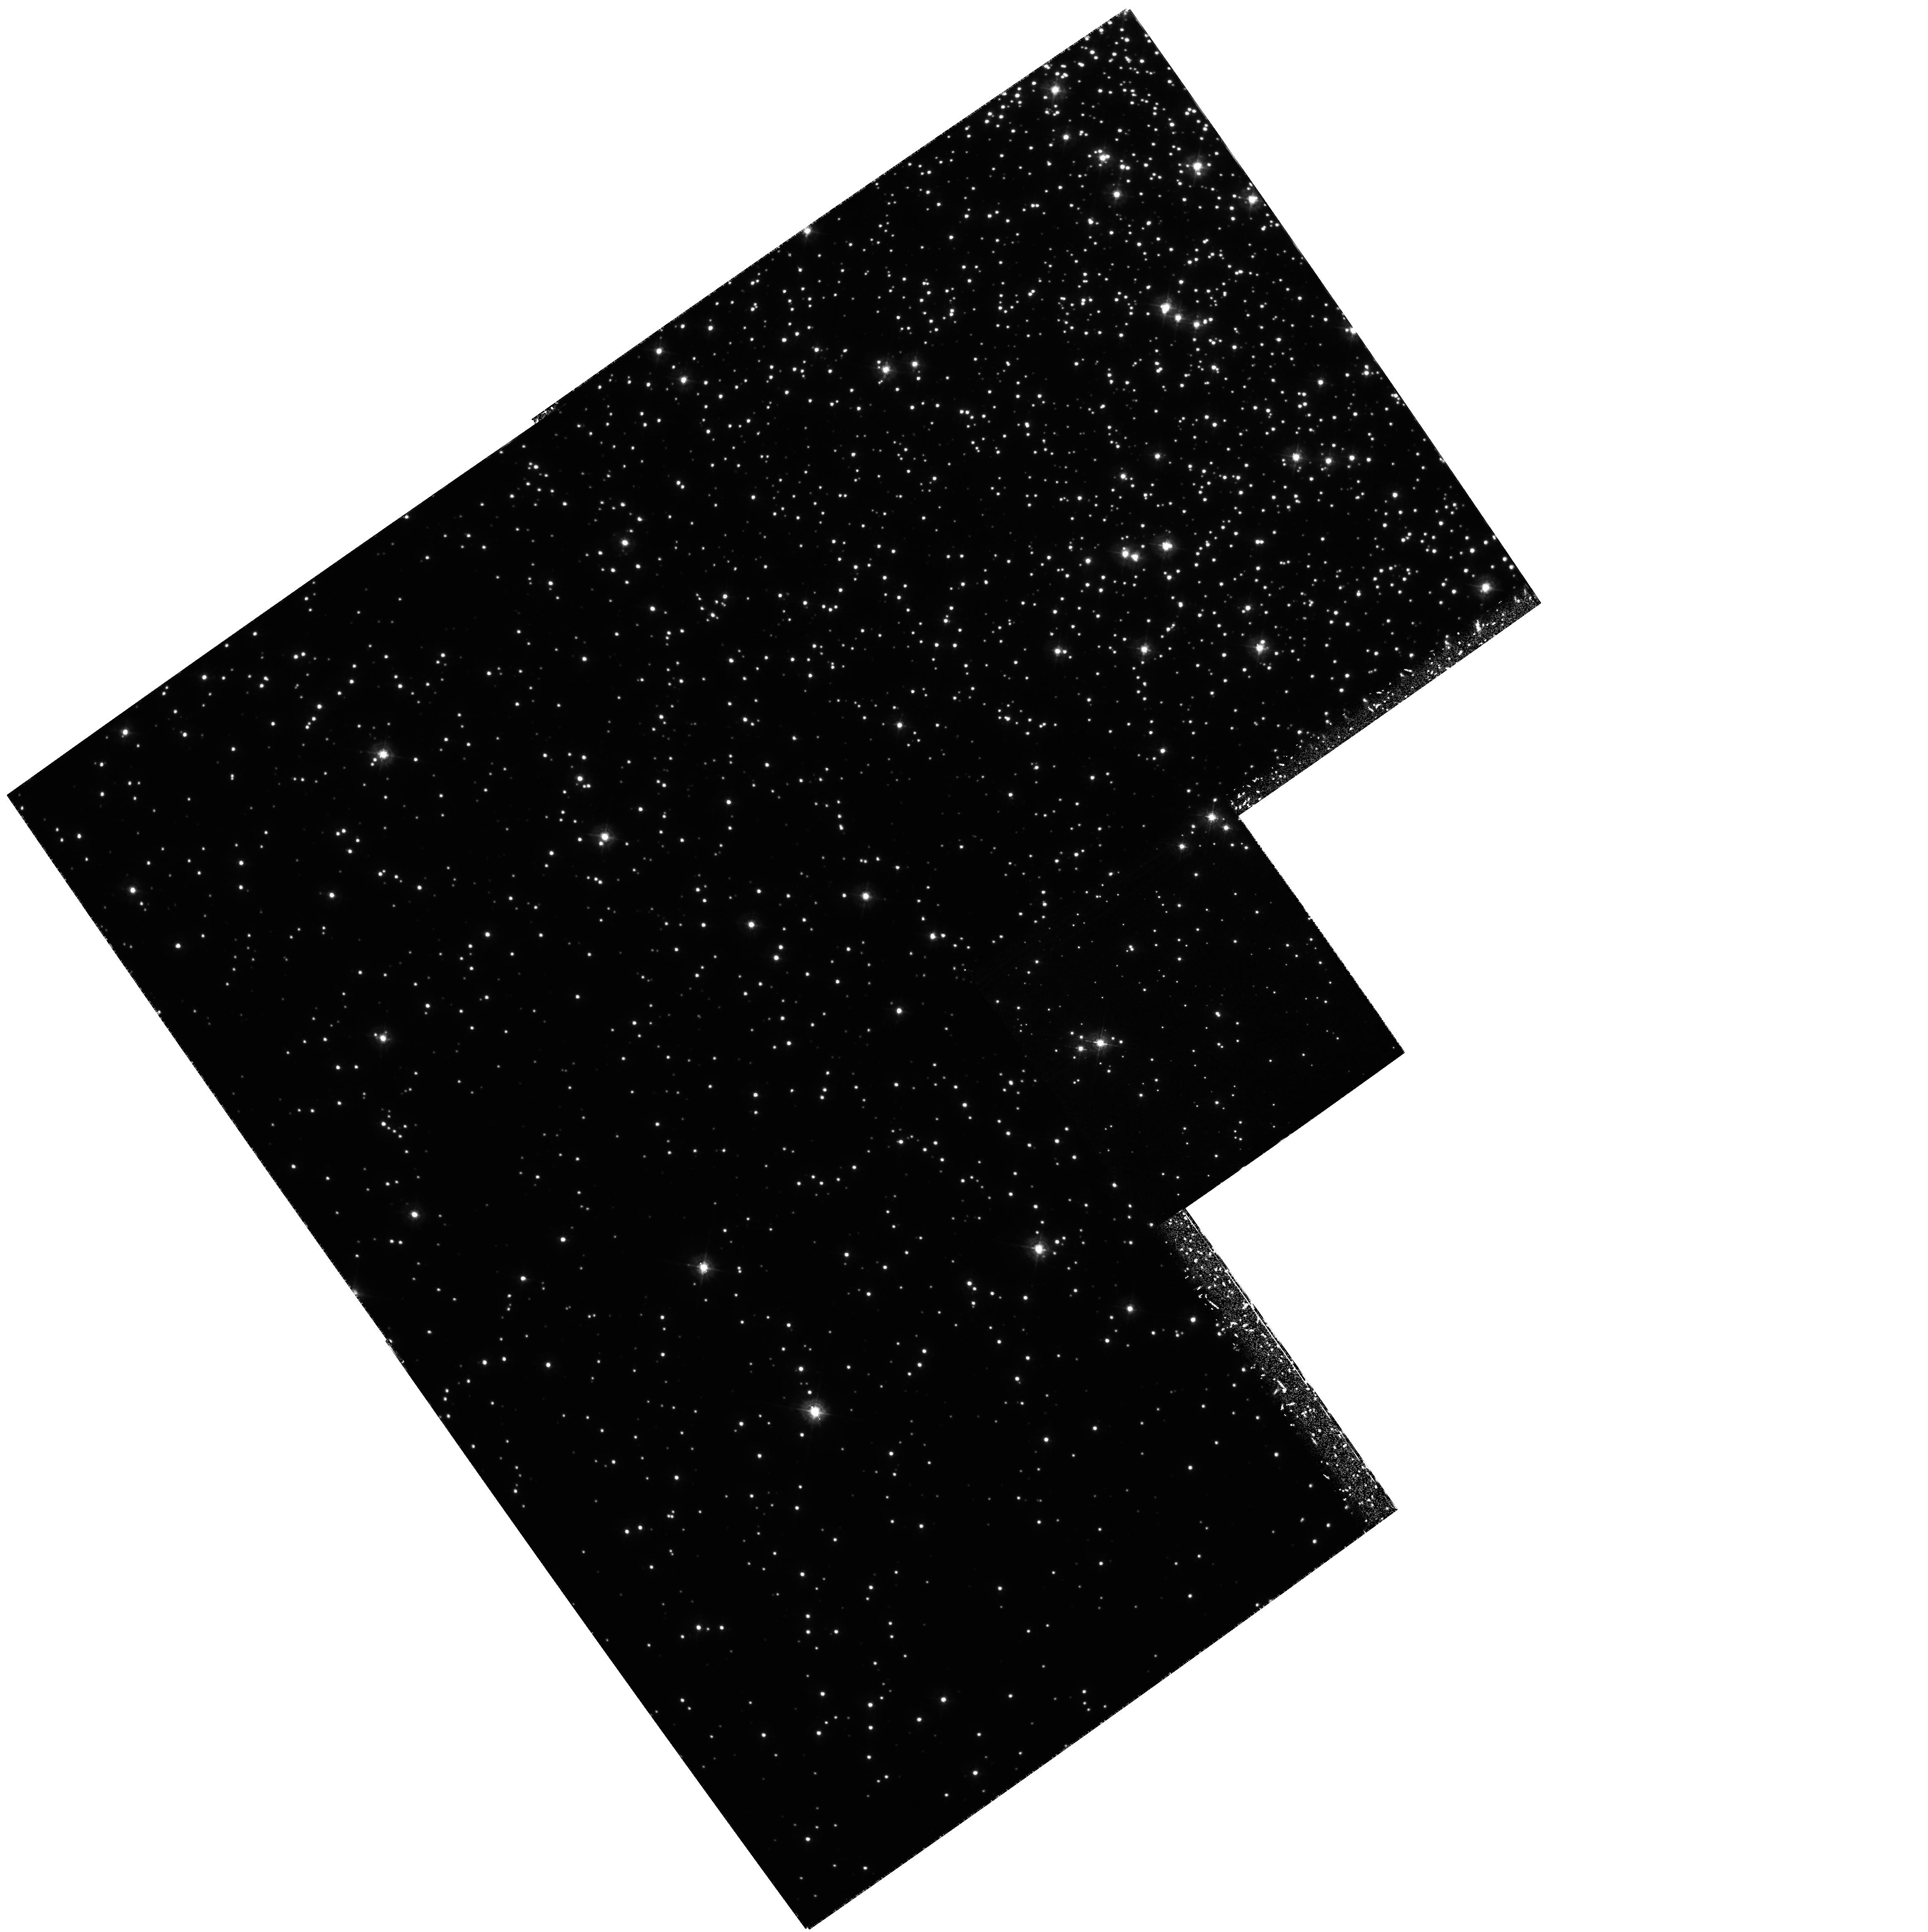
Target: NGC6752
Instrument: WFPC2/PC
Filter: F336W
Exposure: 7.3 h
Observation ID: hst_5439_02_wfpc2_pc_f336w_u2gz02

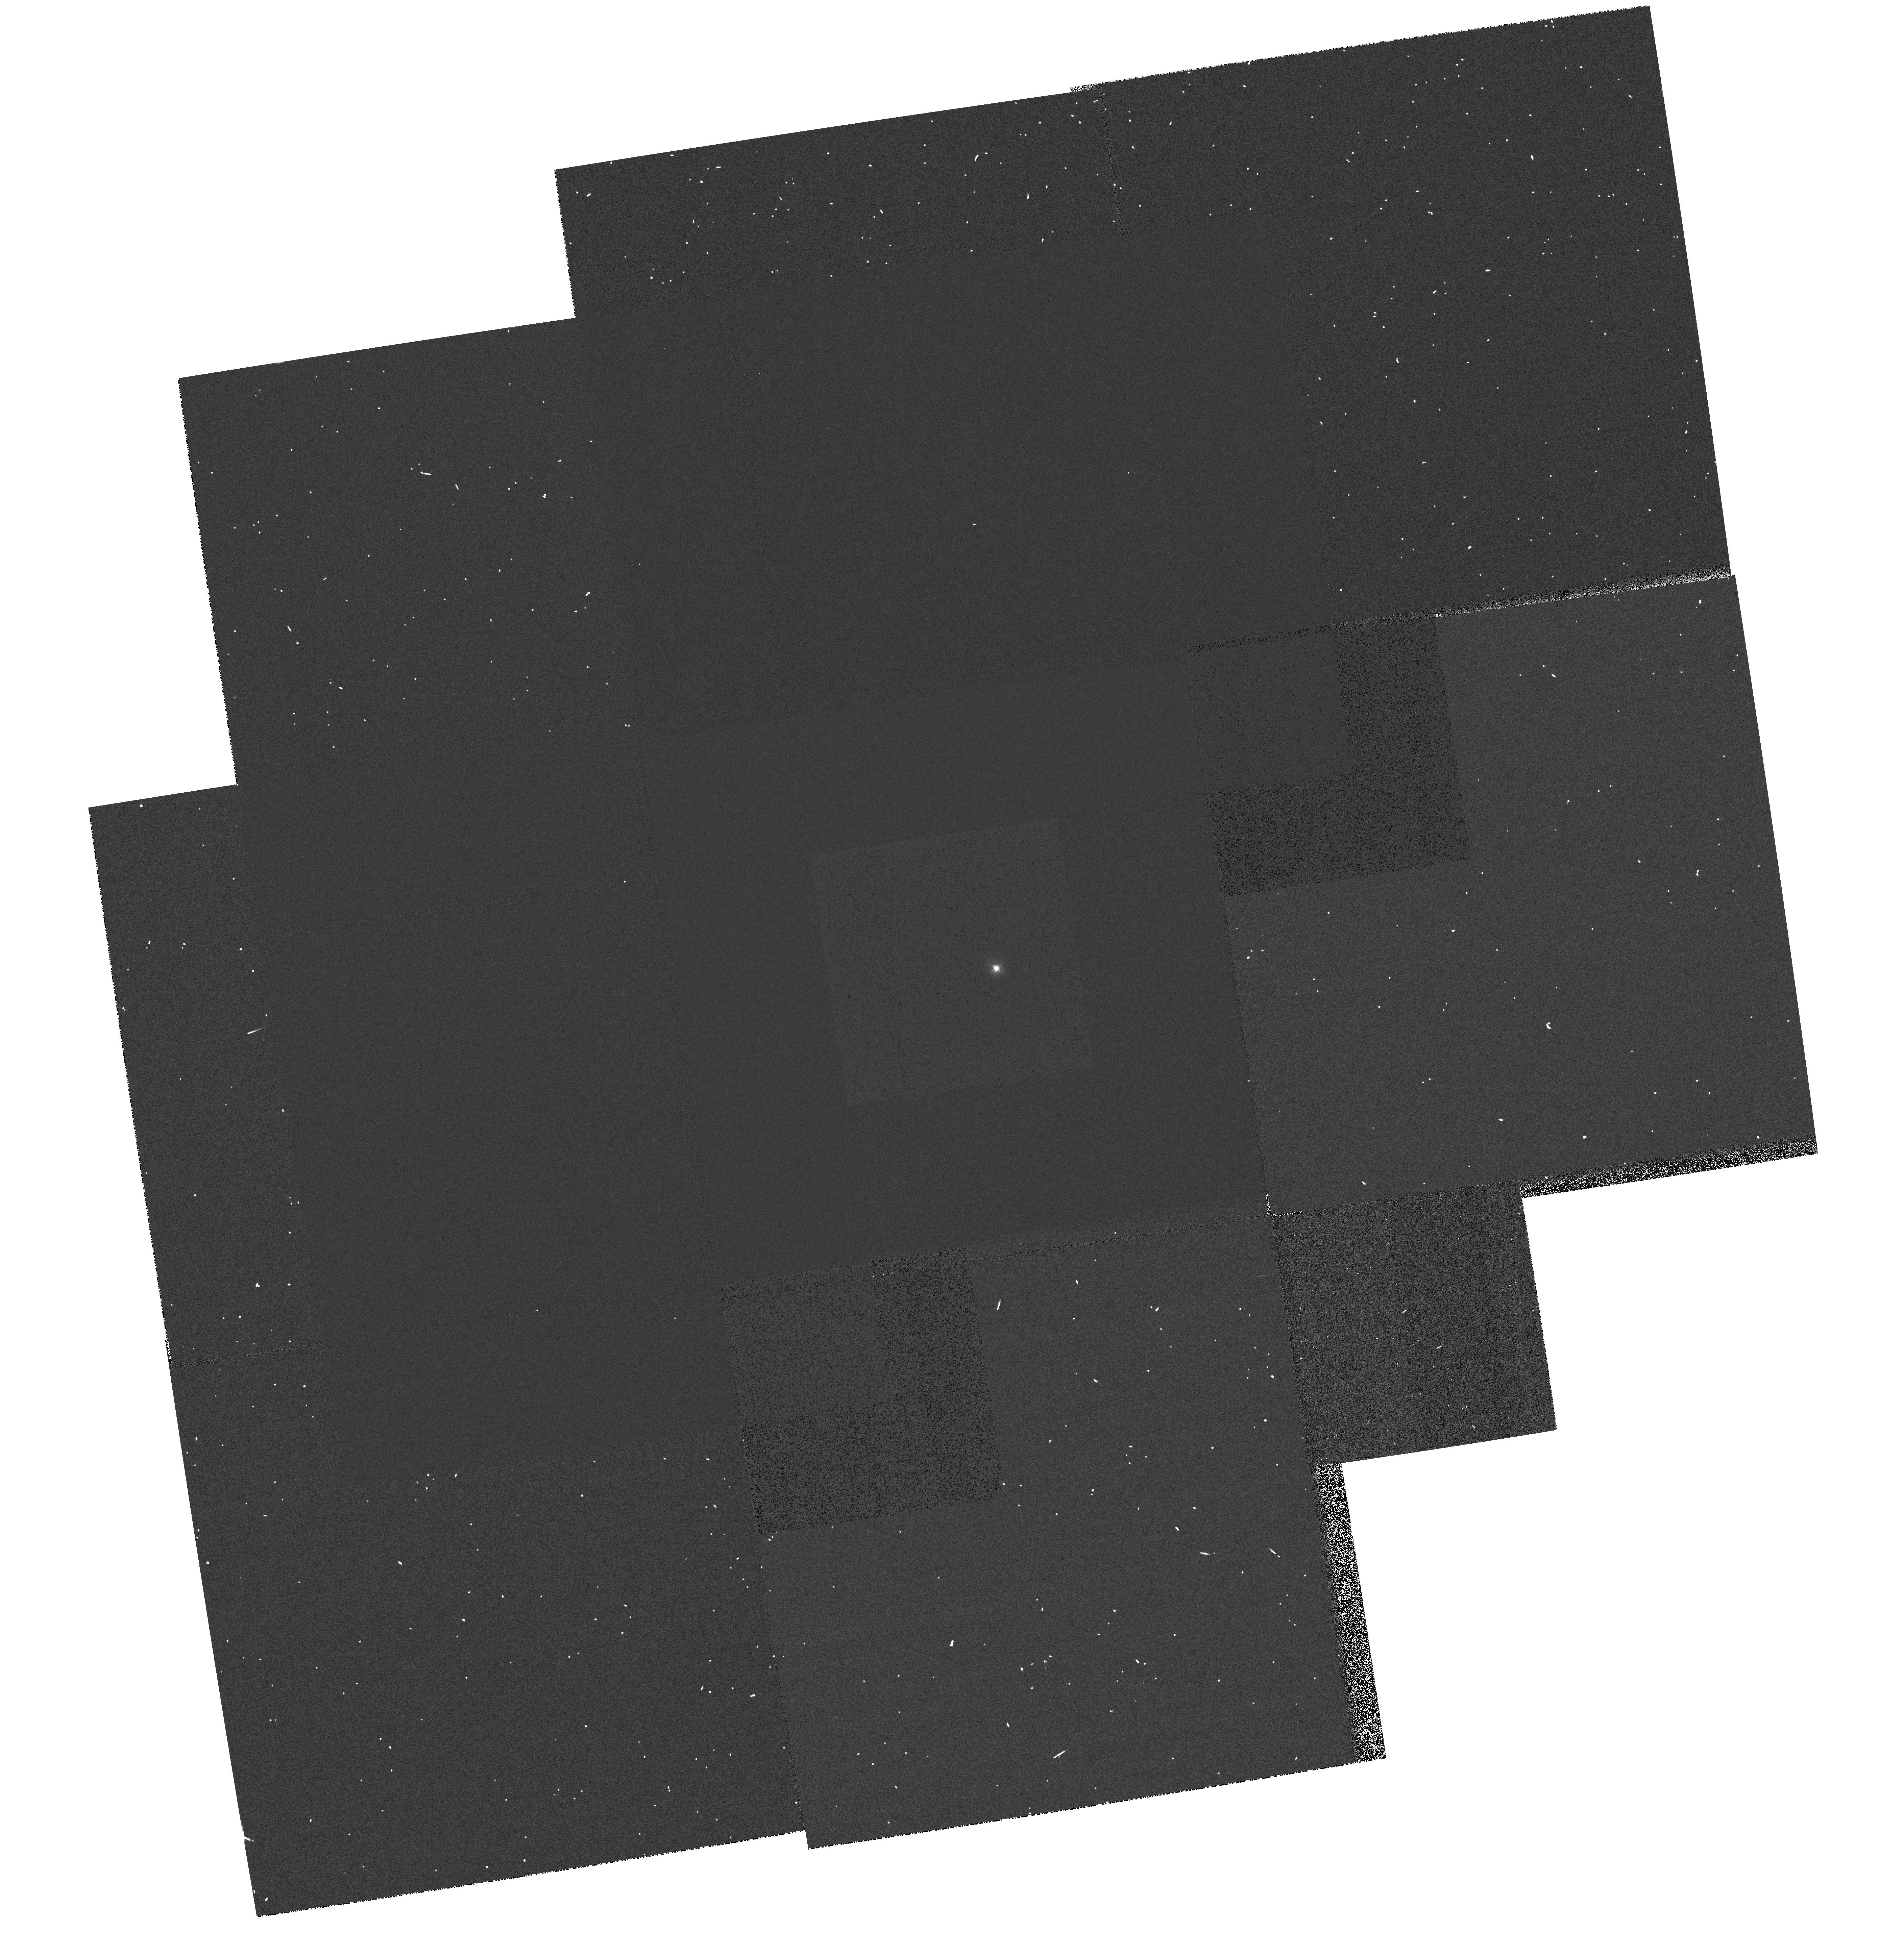
Target: WD2341+322
Instrument: WFPC2/PC
Filter: F336W
Exposure: 1 min
Observation ID: hst_5439_05_wfpc2_pc_f336w_u2gz05

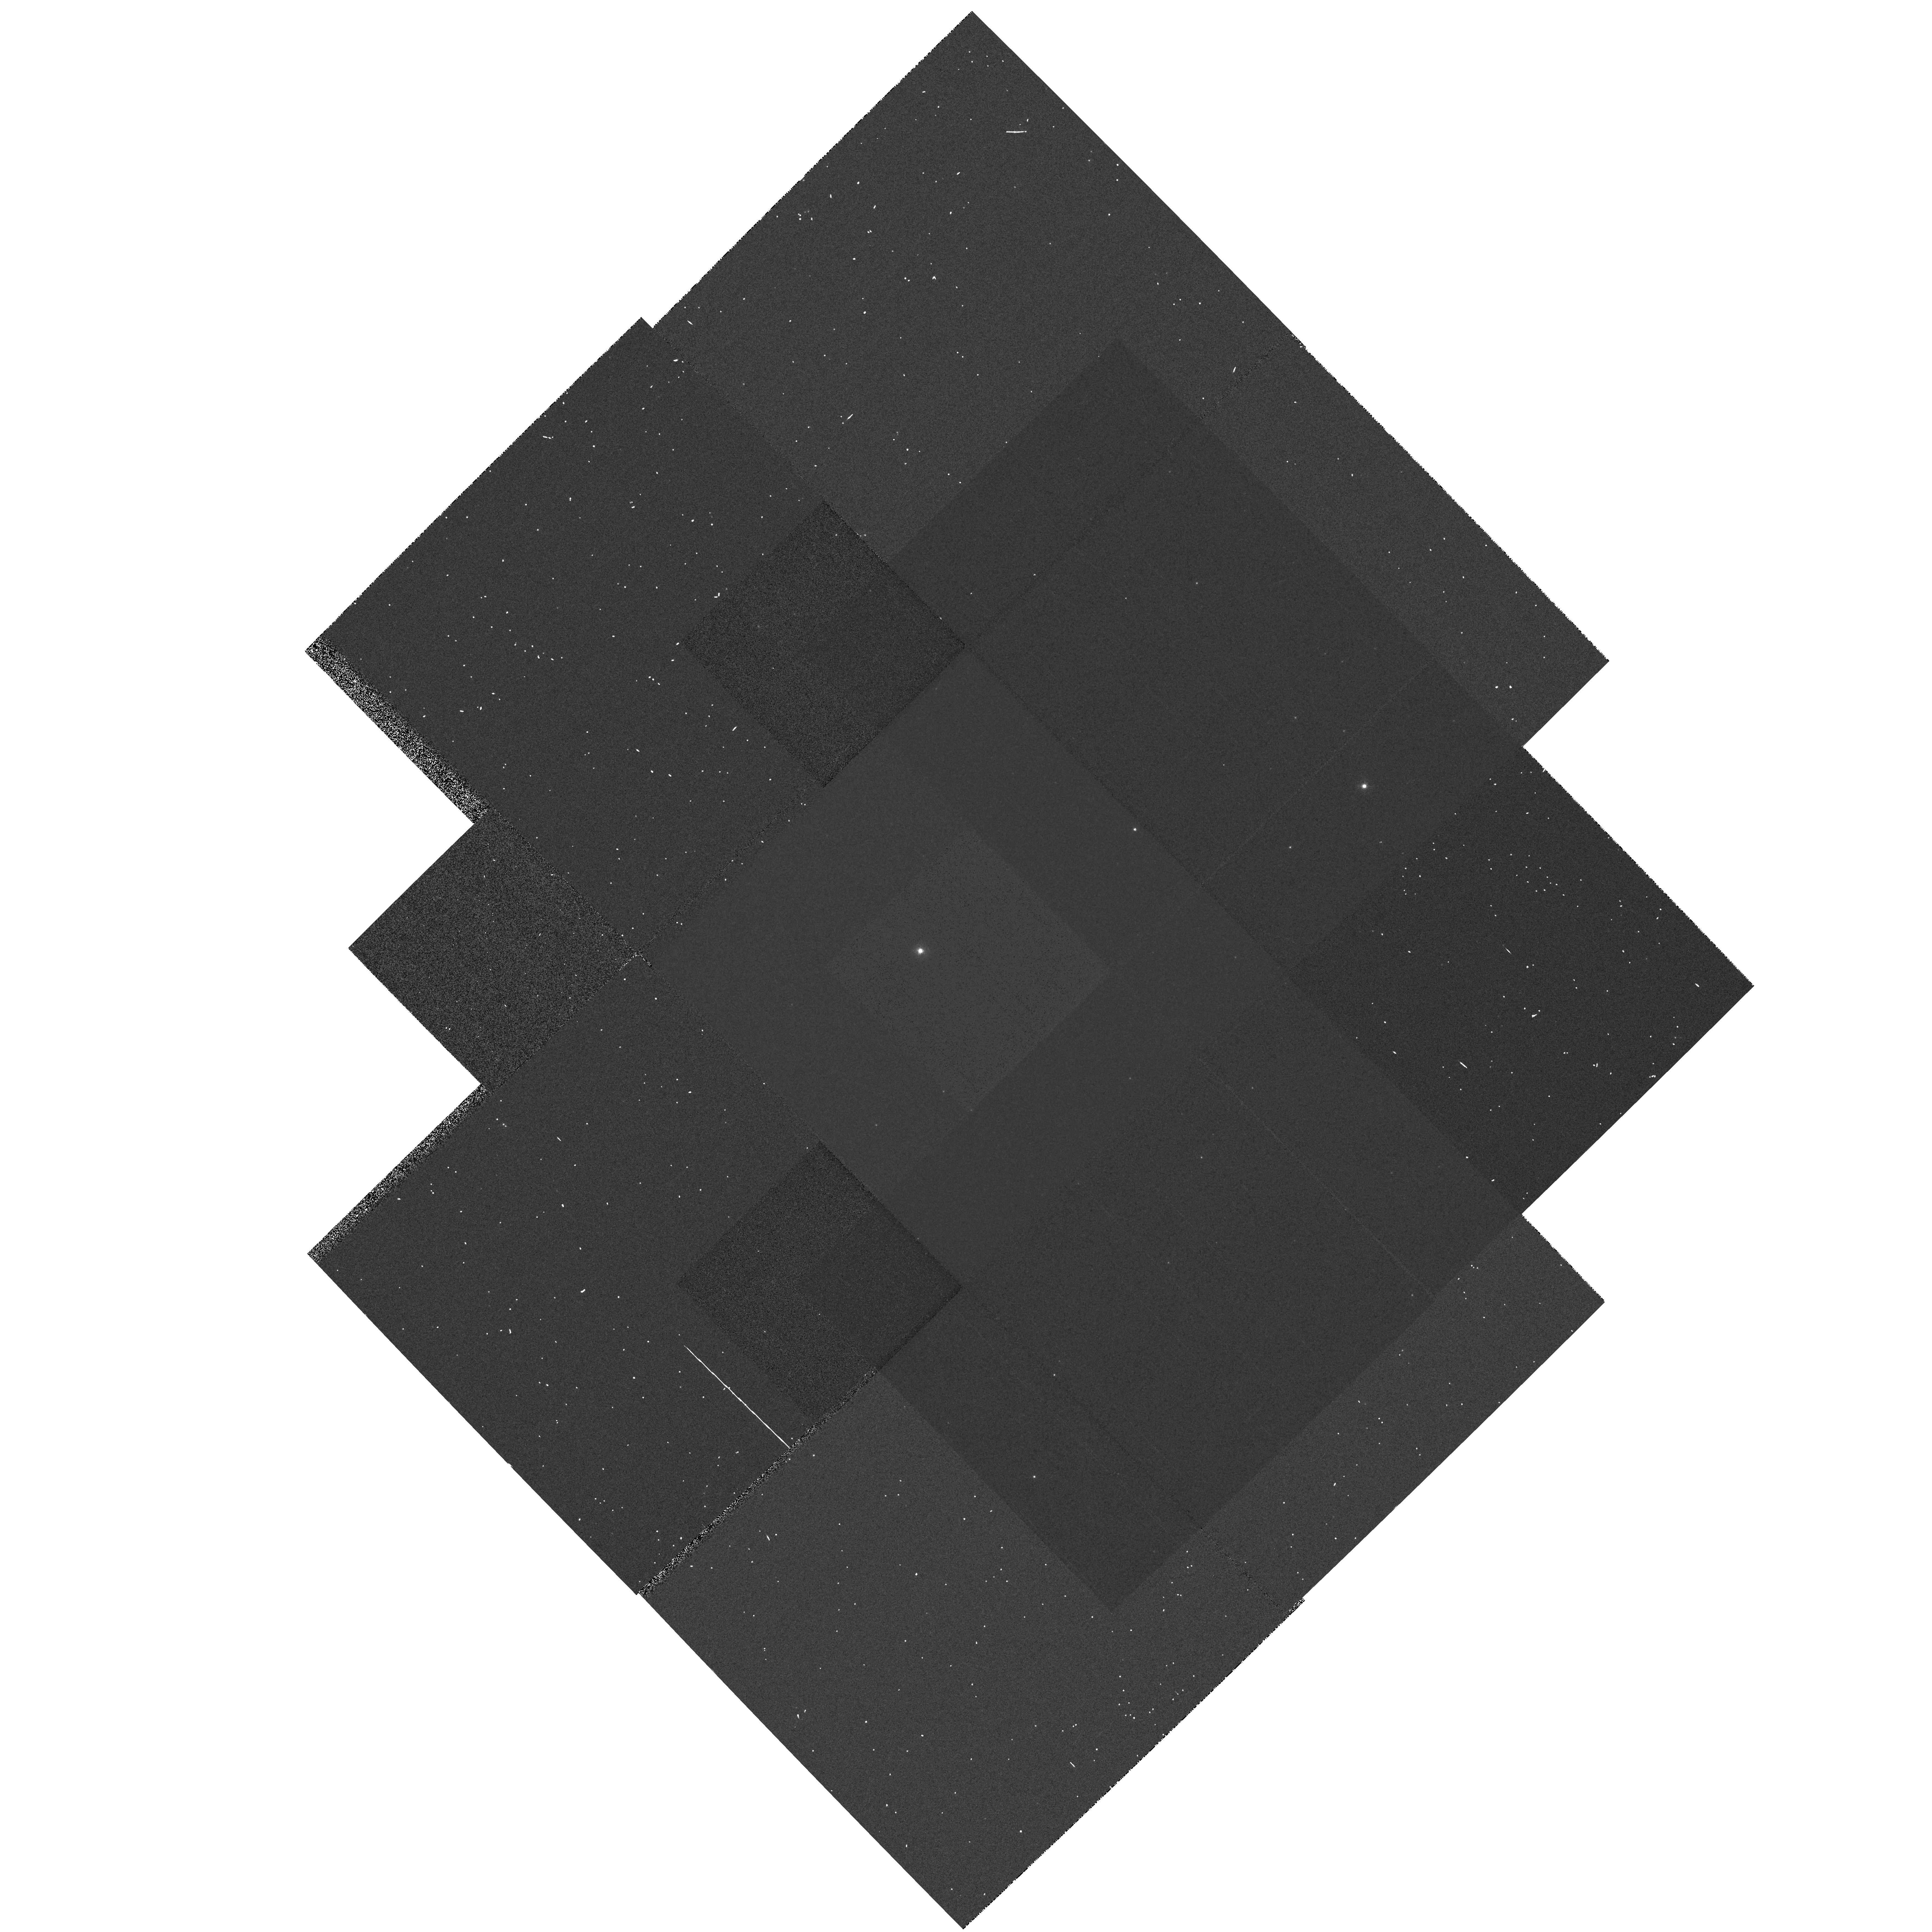
Target: WD1935+276
Instrument: WFPC2/PC
Filter: F336W
Exposure: 1 min
Observation ID: hst_5439_04_wfpc2_pc_f336w_u2gz04

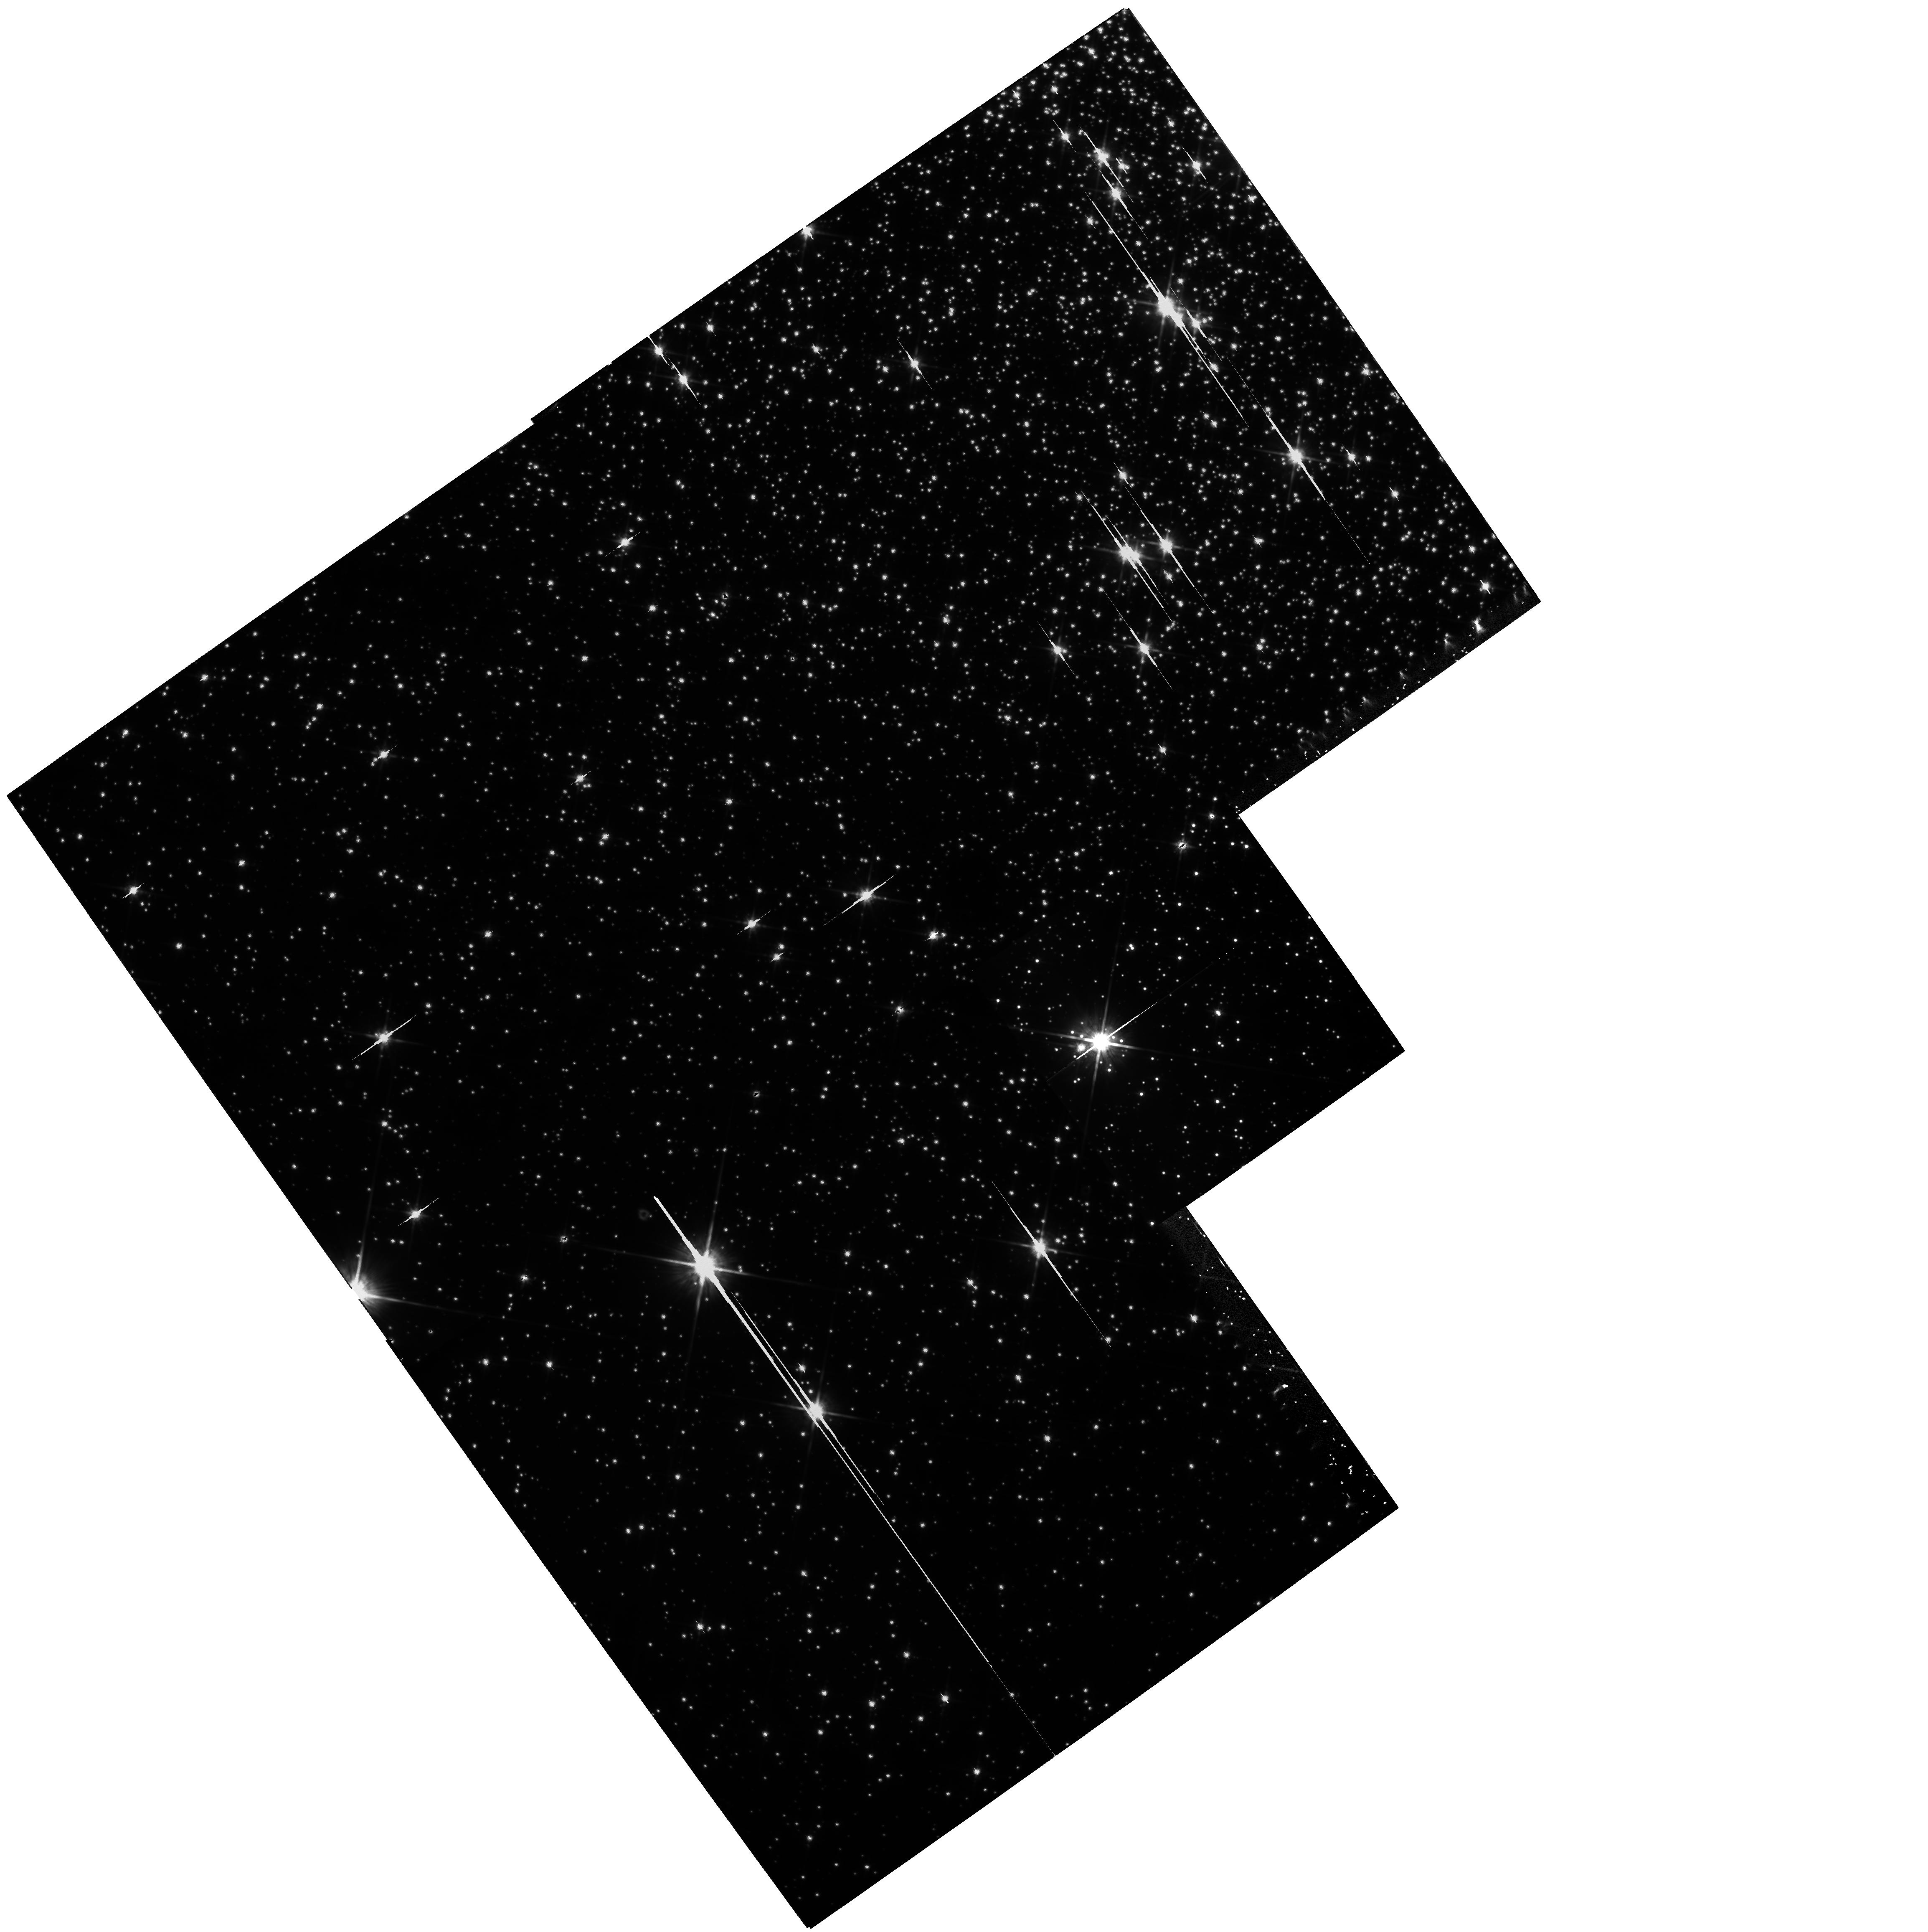
Target: NGC6752
Instrument: WFPC2/PC
Filter: F814W
Exposure: 1.9 h
Observation ID: hst_5439_01_wfpc2_pc_f814w_u2gz01

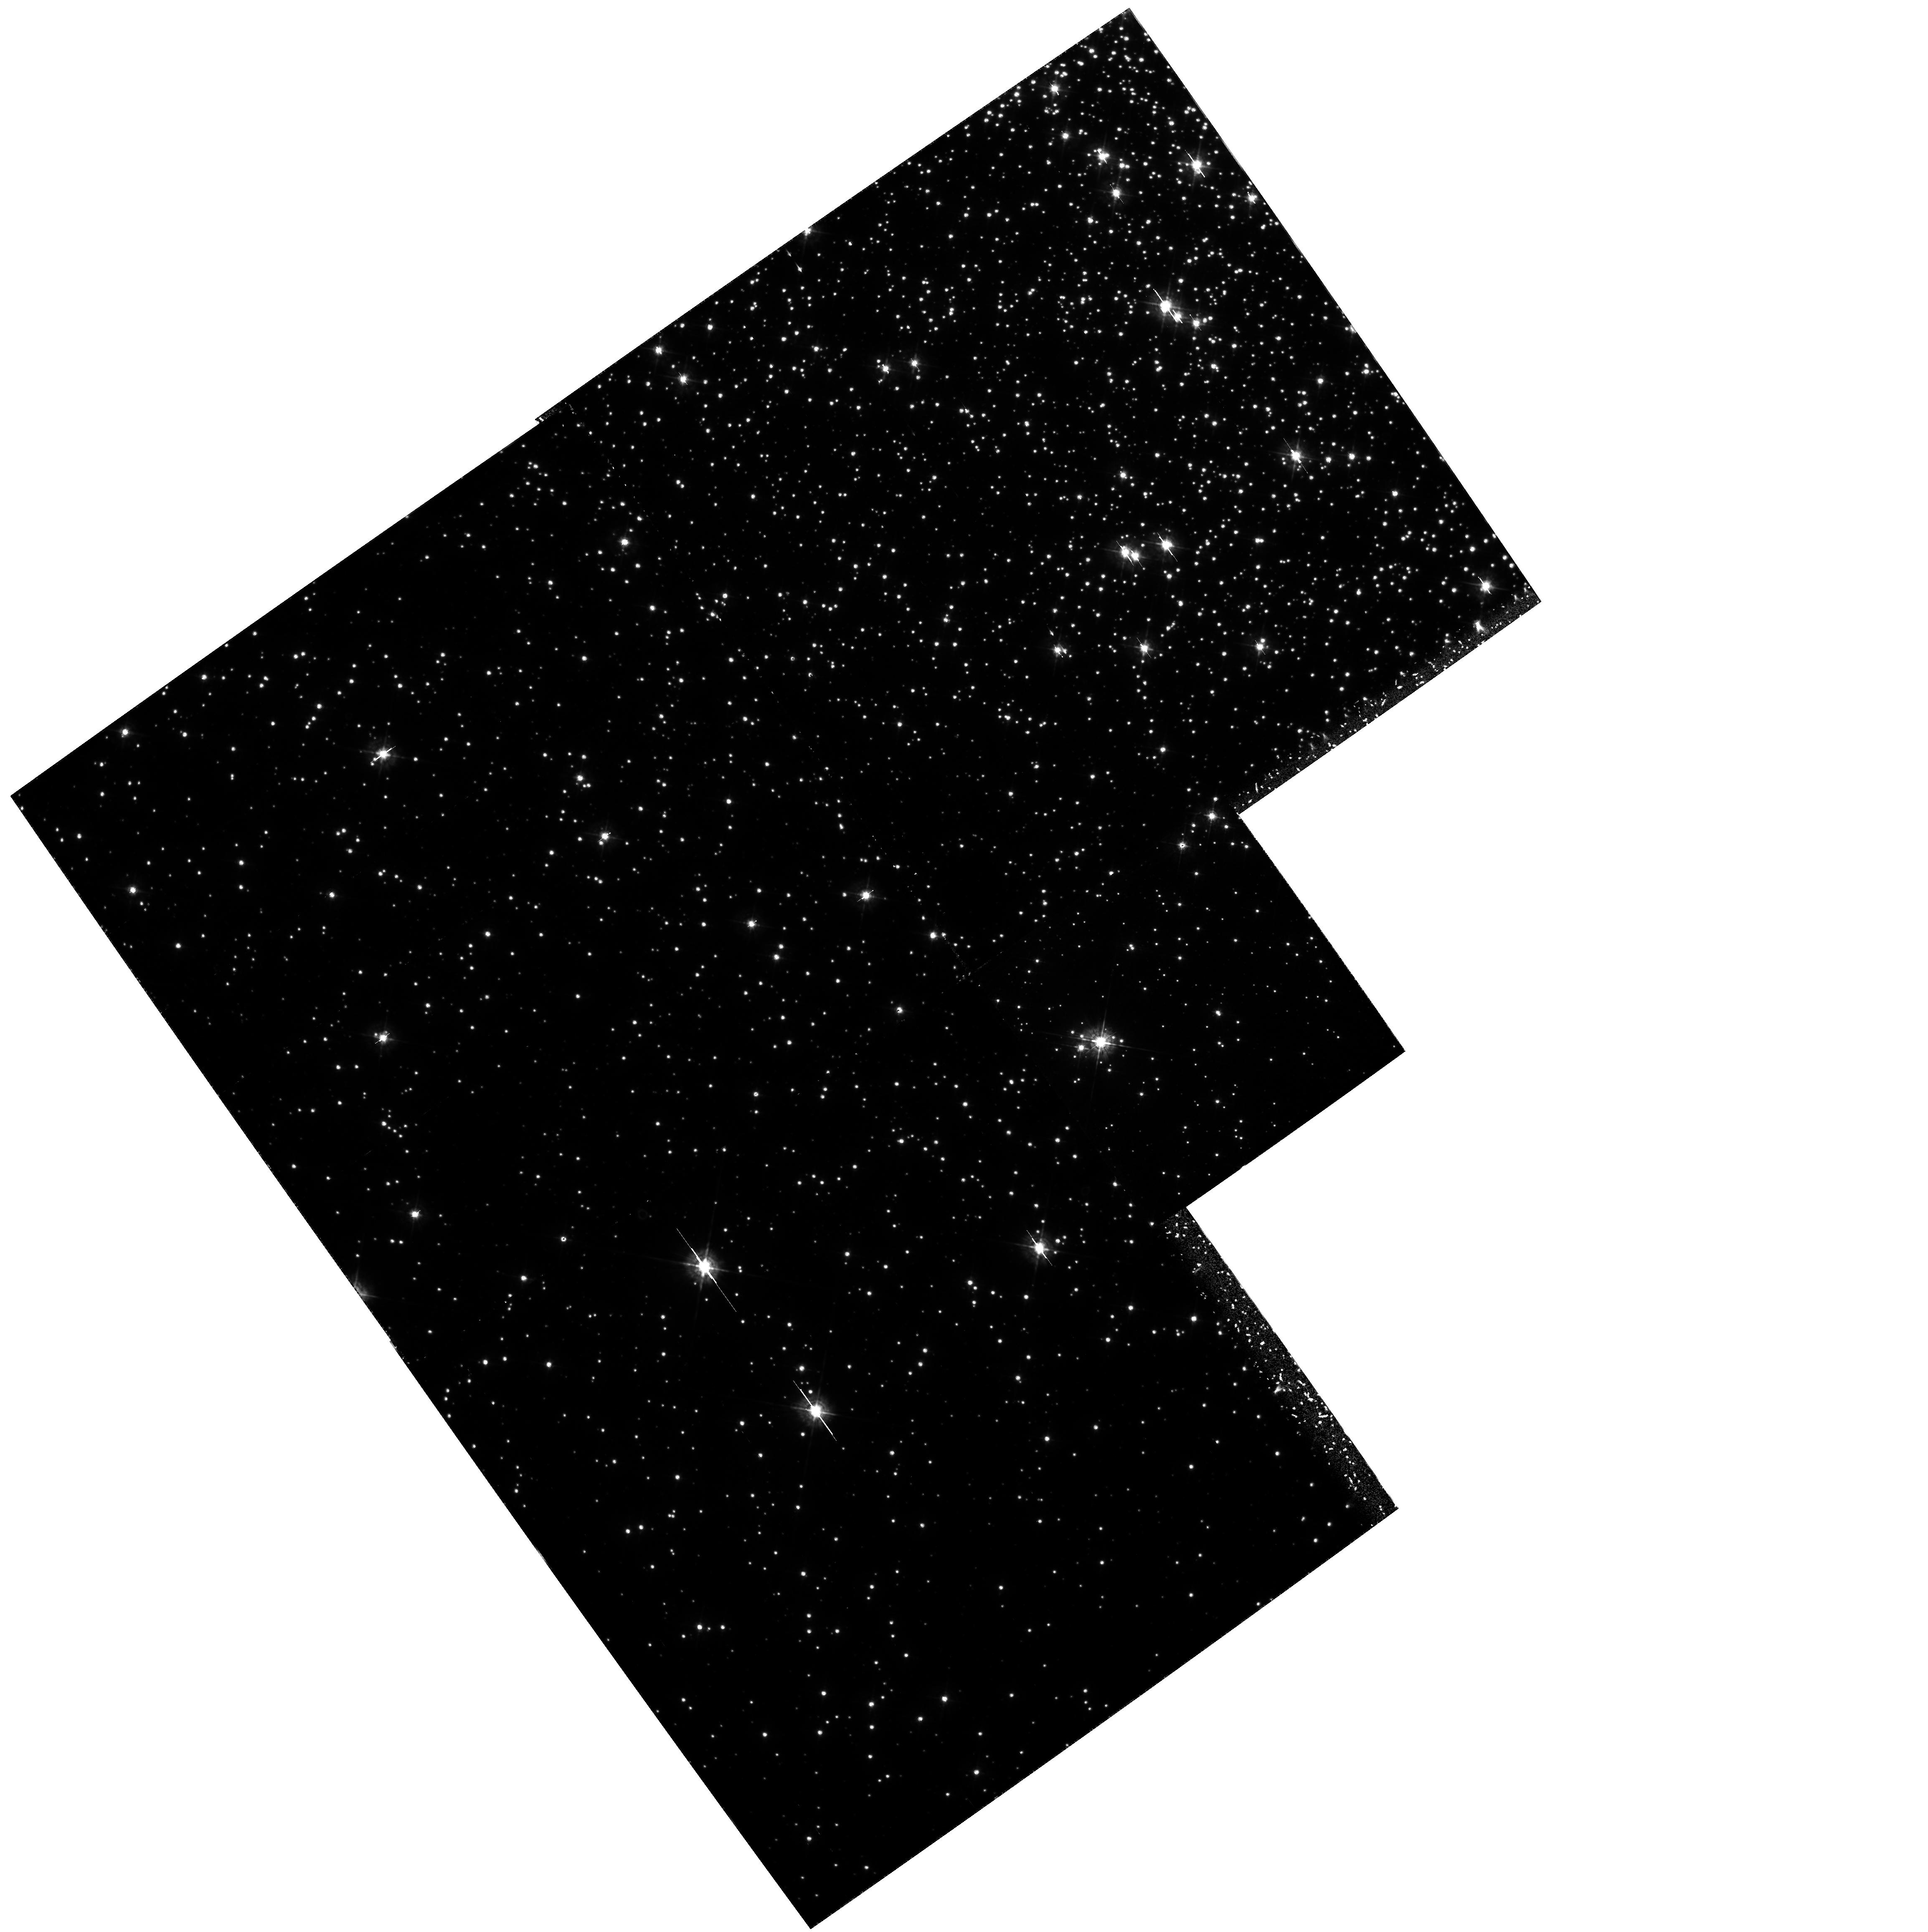
Target: NGC6752
Instrument: WFPC2/PC
Filter: F439W
Exposure: 2.8 h
Observation ID: hst_5439_01_wfpc2_pc_f439w_u2gz01

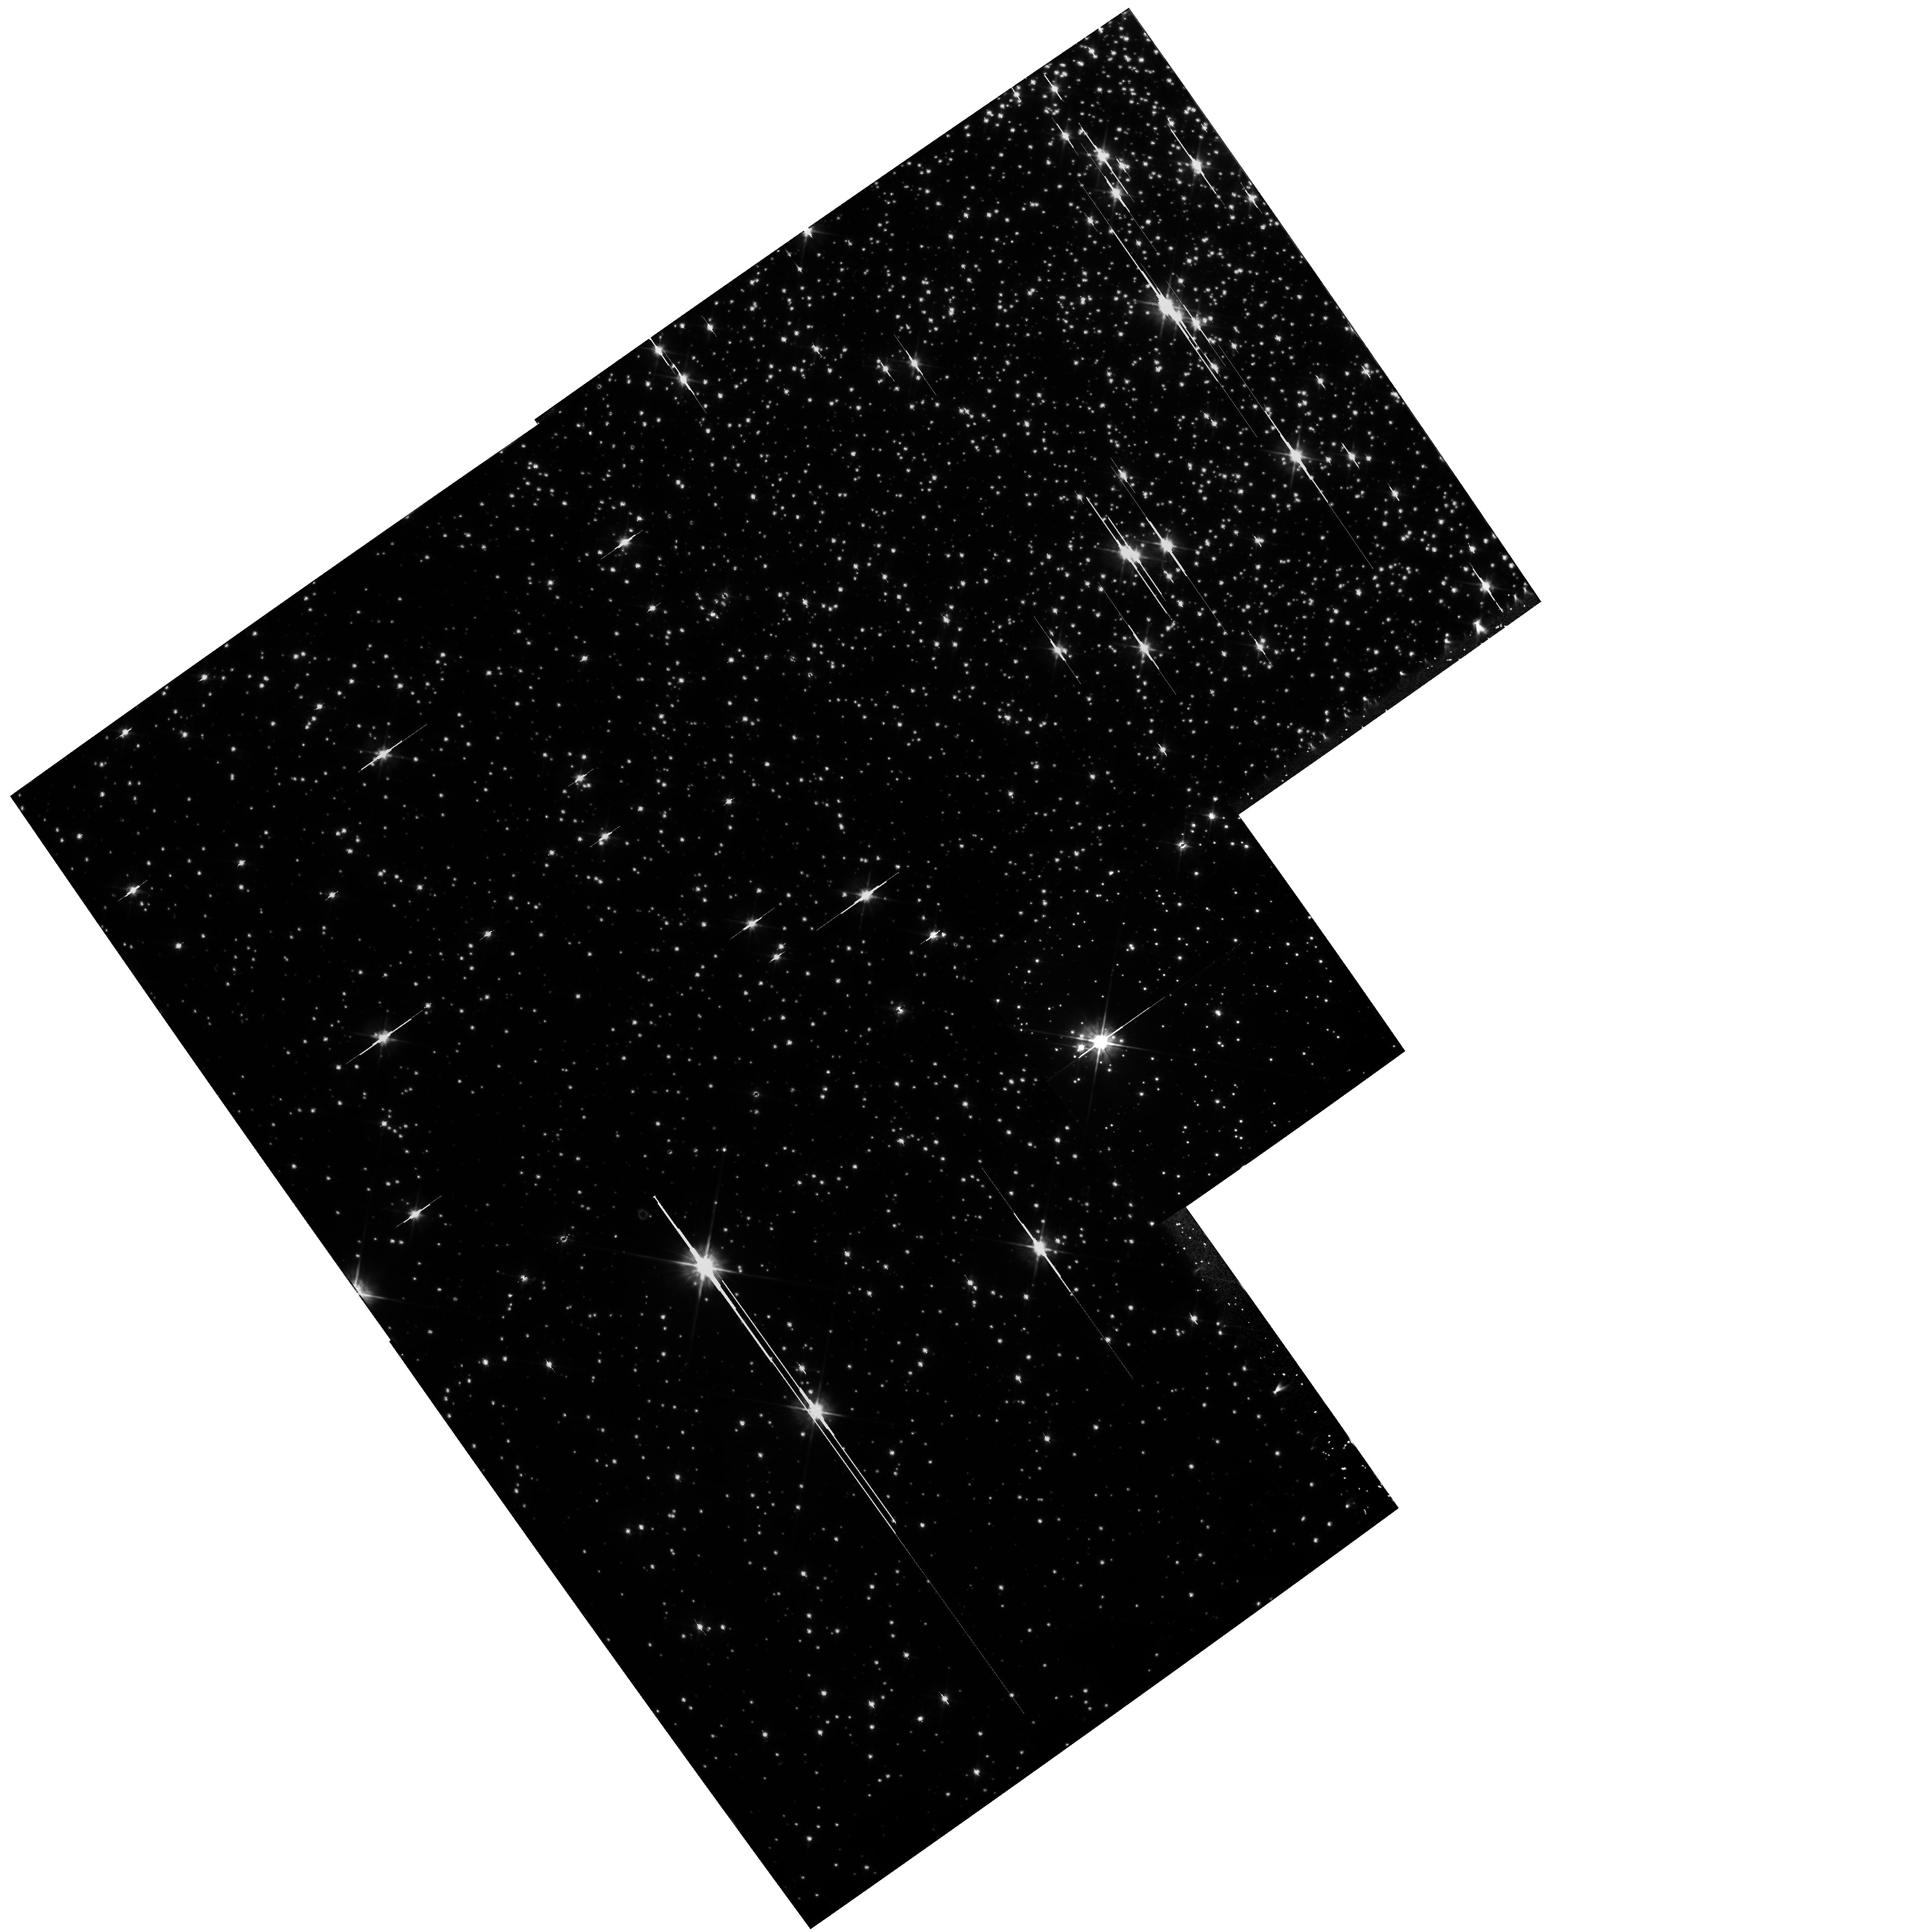
Target: NGC6752
Instrument: WFPC2/PC
Filter: F555W
Exposure: 1.7 h
Observation ID: hst_5439_01_wfpc2_pc_f555w_u2gz01

THE CALIBRATION OF THE WHITE DWARF DISTANCE SCALE FOR GLOBULAR CLUSTERS (PI: Renzini, Alvio)

Deep WFPC2 UBVI imaging of the nearby Globular Cluster NGC 6752 is proposed in order to use the White Dwarf cooling sequence for the calibration of the globular cluster distance scale, the determination of accurate distances being a prerequisite for the estimate of reliable cluster ages. The goal is to obtain the distance modulus of the cluster with an accuracy better than ~ 0.1 mag, thus reducing the uncertainty in cluster ages from the current, cosmologically ambiguous 25% to less than 10%. Four color UBVI photometry of a carefully selected sample of local calibration WDs with trig parallax will allow to construct Fiducial Cooling Sequences (FCS) in the various color-magnitude diagrams. The observed cooling sequences for the cluster (separately for DA and non-DA WDs) will then be fit to the corresponding FCSs to determine the cluster distance modulus.